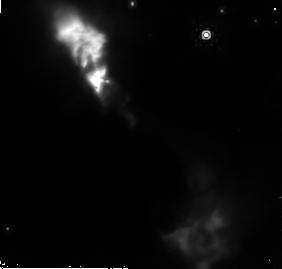
Target: NGC6334-V
Instrument: NICMOS/NIC2
Filter: POL120L
Exposure: 11 min
Observation ID: n9dp05020

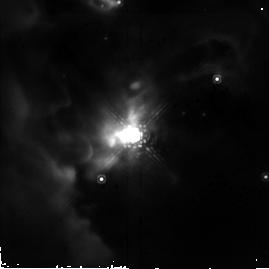
Target: S140-IRS1
Instrument: NICMOS/NIC2
Filter: POL120L
Exposure: 4 min
Observation ID: n9dp09080

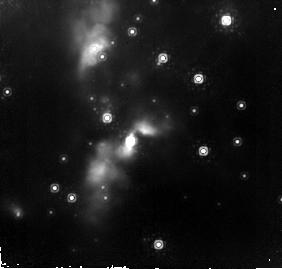
Target: S255-IRS1
Instrument: NICMOS/NIC2
Filter: POL120L
Exposure: 11 min
Observation ID: n9dp02020

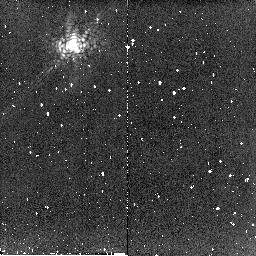
Target: OPH-N9
Instrument: NICMOS/NIC2
Filter: POL0L
Exposure: 5 min
Observation ID: n9dp11060

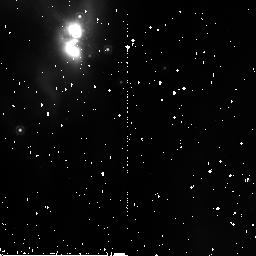
Target: MON-R2-IRS3
Instrument: NICMOS/NIC2
Filter: POL240L
Exposure: 3 min
Observation ID: n9dp01060

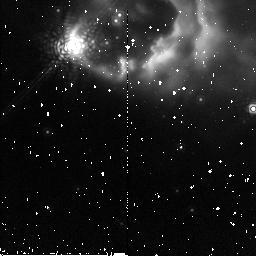
Target: AFGL-2591
Instrument: NICMOS/NIC2
Filter: POL120L
Exposure: 2 min
Observation ID: n9dp08040

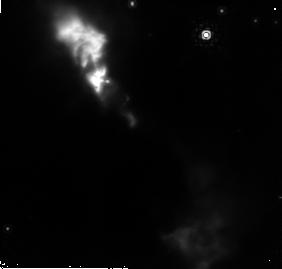
Target: NGC6334-V
Instrument: NICMOS/NIC2
Filter: POL240L
Exposure: 10 min
Observation ID: n9dp05030

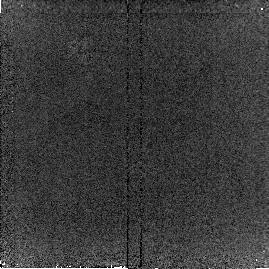
Target: MON-R2-IRS3
Instrument: NICMOS/NIC2
Filter: POL0L
Exposure: 3 min
Observation ID: n9dp04090

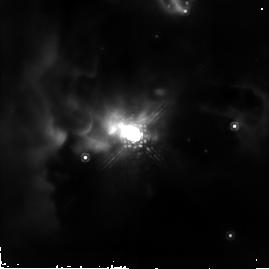
Target: S140-IRS1
Instrument: NICMOS/NIC2
Filter: POL120L
Exposure: 4 min
Observation ID: n9dp10080

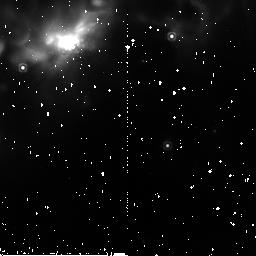
Target: S140-IRS1
Instrument: NICMOS/NIC2
Filter: POL240L
Exposure: 3 min
Observation ID: n9dp10020

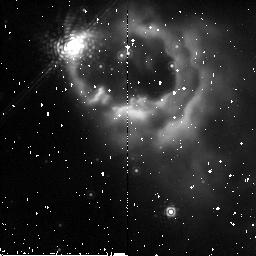
Target: AFGL-2591
Instrument: NICMOS/NIC2
Filter: POL240L
Exposure: 3 min
Observation ID: n9dp07020

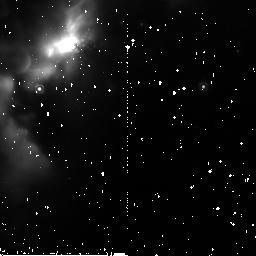
Target: S140-IRS1
Instrument: NICMOS/NIC2
Filter: POL240L
Exposure: 3 min
Observation ID: n9dp09060

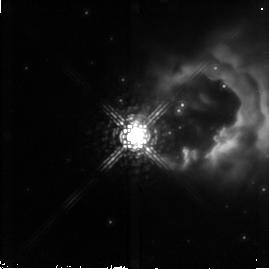
Target: AFGL-2591
Instrument: NICMOS/NIC2
Filter: POL0L
Exposure: 2 min
Observation ID: n9dp08070

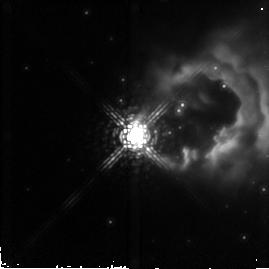
Target: AFGL-2591
Instrument: NICMOS/NIC2
Filter: POL240L
Exposure: 2 min
Observation ID: n9dp08090

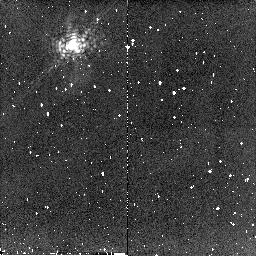
Target: OPH-N9
Instrument: NICMOS/NIC2
Filter: POL240L
Exposure: 5 min
Observation ID: n9dp11020

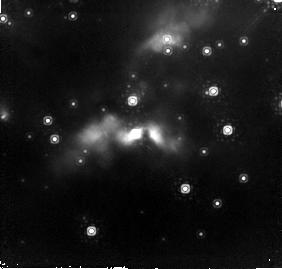
Target: S255-IRS1
Instrument: NICMOS/NIC2
Filter: POL120L
Exposure: 11 min
Observation ID: n9dp03020

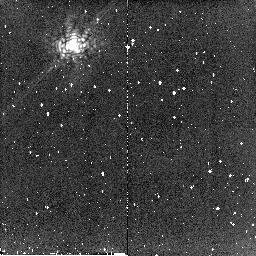
Target: OPH-N9
Instrument: NICMOS/NIC2
Filter: POL120L
Exposure: 5 min
Observation ID: n9dp11040

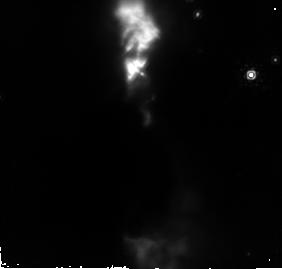
Target: NGC6334-V
Instrument: NICMOS/NIC2
Filter: POL240L
Exposure: 10 min
Observation ID: n9dp06010

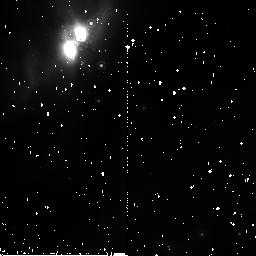
Target: MON-R2-IRS3
Instrument: NICMOS/NIC2
Filter: POL240L
Exposure: 3 min
Observation ID: n9dp54020

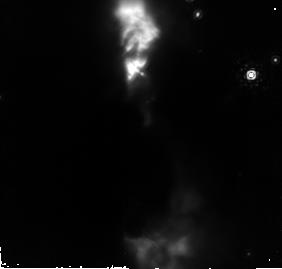
Target: NGC6334-V
Instrument: NICMOS/NIC2
Filter: POL120L
Exposure: 11 min
Observation ID: n9dp06020

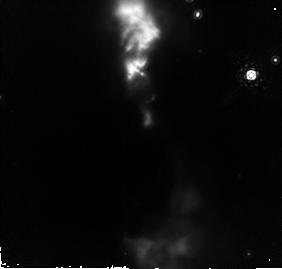
Target: NGC6334-V
Instrument: NICMOS/NIC2
Filter: POL0L
Exposure: 11 min
Observation ID: n9dp06030

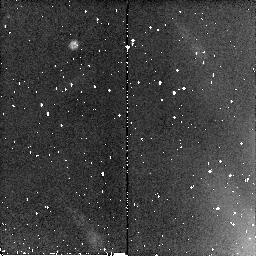
Target: MON-R2-IRS3
Instrument: NICMOS/NIC2
Filter: POL240L
Exposure: 3 min
Observation ID: n9dp04020

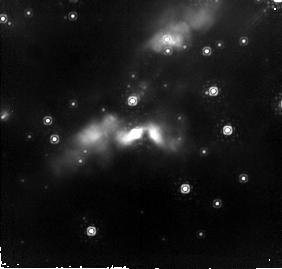
Target: S255-IRS1
Instrument: NICMOS/NIC2
Filter: POL0L
Exposure: 11 min
Observation ID: n9dp03030

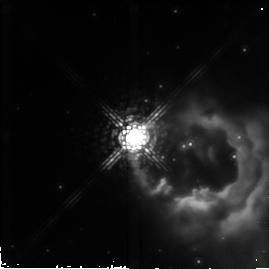
Target: AFGL-2591
Instrument: NICMOS/NIC2
Filter: POL0L
Exposure: 3 min
Observation ID: n9dp07090

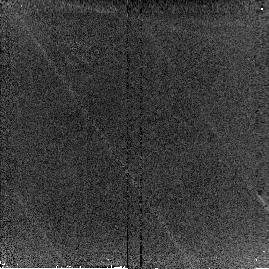
Target: MON-R2-IRS3
Instrument: NICMOS/NIC2
Filter: POL120L
Exposure: 3 min
Observation ID: n9dp04080

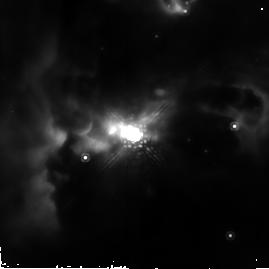
Target: S140-IRS1
Instrument: NICMOS/NIC2
Filter: POL0L
Exposure: 4 min
Observation ID: n9dp10090

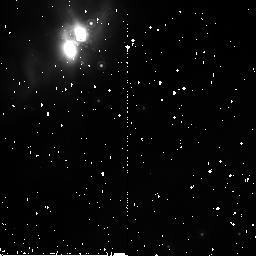
Target: MON-R2-IRS3
Instrument: NICMOS/NIC2
Filter: POL120L
Exposure: 3 min
Observation ID: n9dp54040

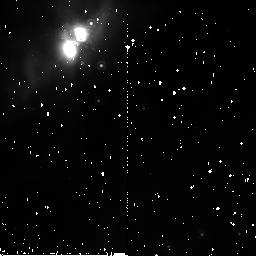
Target: MON-R2-IRS3
Instrument: NICMOS/NIC2
Filter: POL0L
Exposure: 3 min
Observation ID: n9dp54060

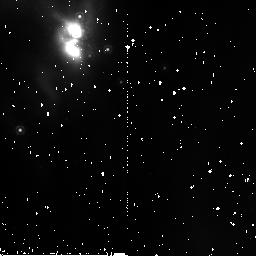
Target: MON-R2-IRS3
Instrument: NICMOS/NIC2
Filter: POL120L
Exposure: 3 min
Observation ID: n9dp01040

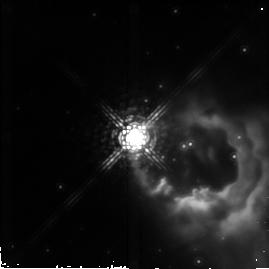
Target: AFGL-2591
Instrument: NICMOS/NIC2
Filter: POL120L
Exposure: 3 min
Observation ID: n9dp07080

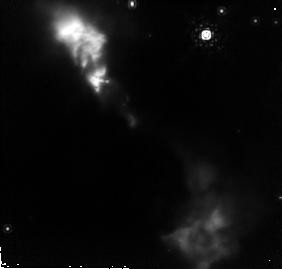
Target: NGC6334-V
Instrument: NICMOS/NIC2
Filter: POL0L
Exposure: 11 min
Observation ID: n9dp05010

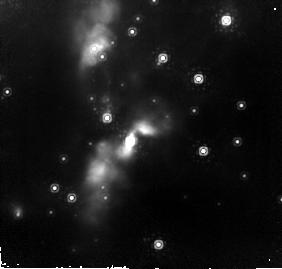
Target: S255-IRS1
Instrument: NICMOS/NIC2
Filter: POL240L
Exposure: 10 min
Observation ID: n9dp02030

Testing the Stellar Coalescence and Accretion Disk Theories of Massive Star Formation with NICMOS (PI: Simpson, Janet)

The importance of massive stars cannot be underestimated - they produce most of the heavy elements in the universe and dominate the evolution of the interstellar medium in their vicinity. In spite of their significance, our understanding of their formation is meager. Both accretion through disks, analogous to the process of low-mass star formation, and coalescence of low-mass stars through collisions in the dense cores of stellar clusters have been suggested. Possibly both mechanisms occur. High spatial resolution polarization measurements of the closest massive young stellar objects (YSOs) will enable us to search for evidence of disk accretion or coalescence in the form of patterns indicative of light scattered off a coherent disk or off a disk disrupted by an infalling star, respectively. Here we propose to use 2 micron polarimetry with NICMOS to identify the presence of accretion disks around massive YSOs or to characterize their environments as possibly disrupted from a close stellar encounter. There are only a few sources that meet the stringent selection criteria for this investigation (even with HST), which we will examine here. High spatial resolution is required, but even more important, the point spread function (PSF) must be stable with time. Furthermore, the PSF must put minimal flux into large spatial scales, something that cannot be achieved with adaptive optics. This combination of high Strehl ratio and stable PSF can only be achieved from space.